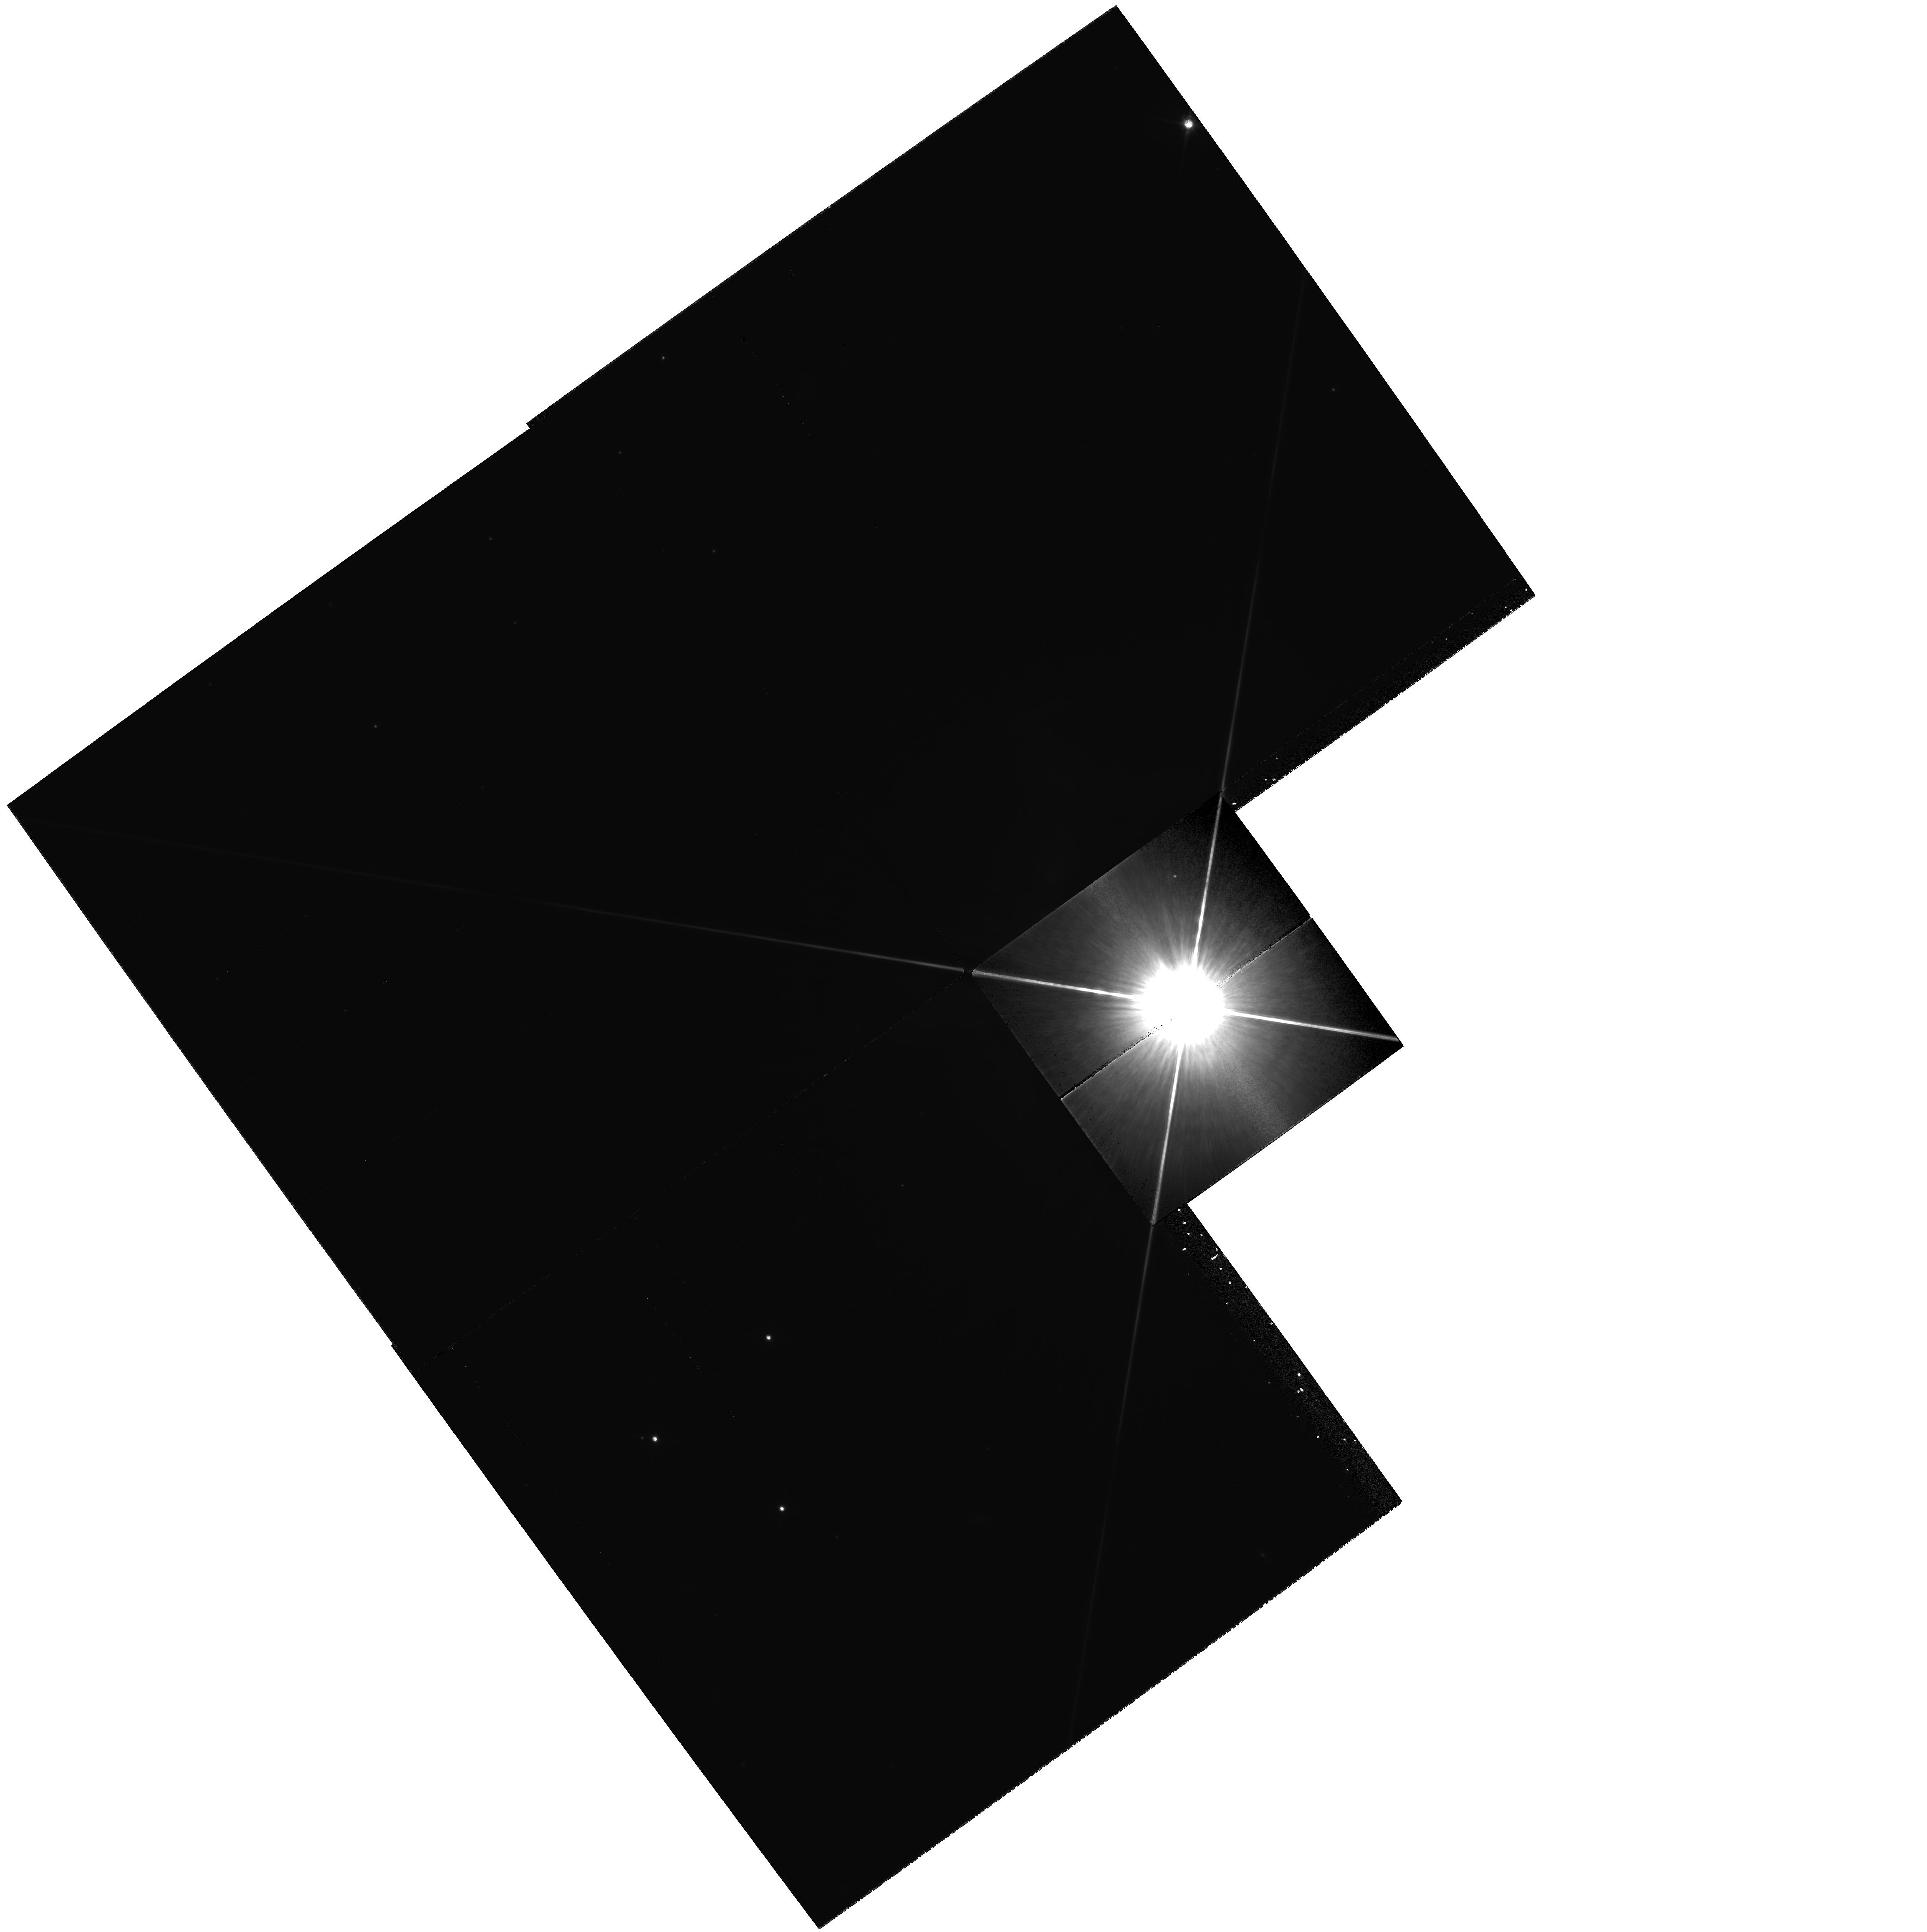
Target: 51PEG
Instrument: WFPC2/PC
Filter: F814W
Exposure: 14 min
Observation ID: hst_6845_02_wfpc2_pc_f814w_u42202

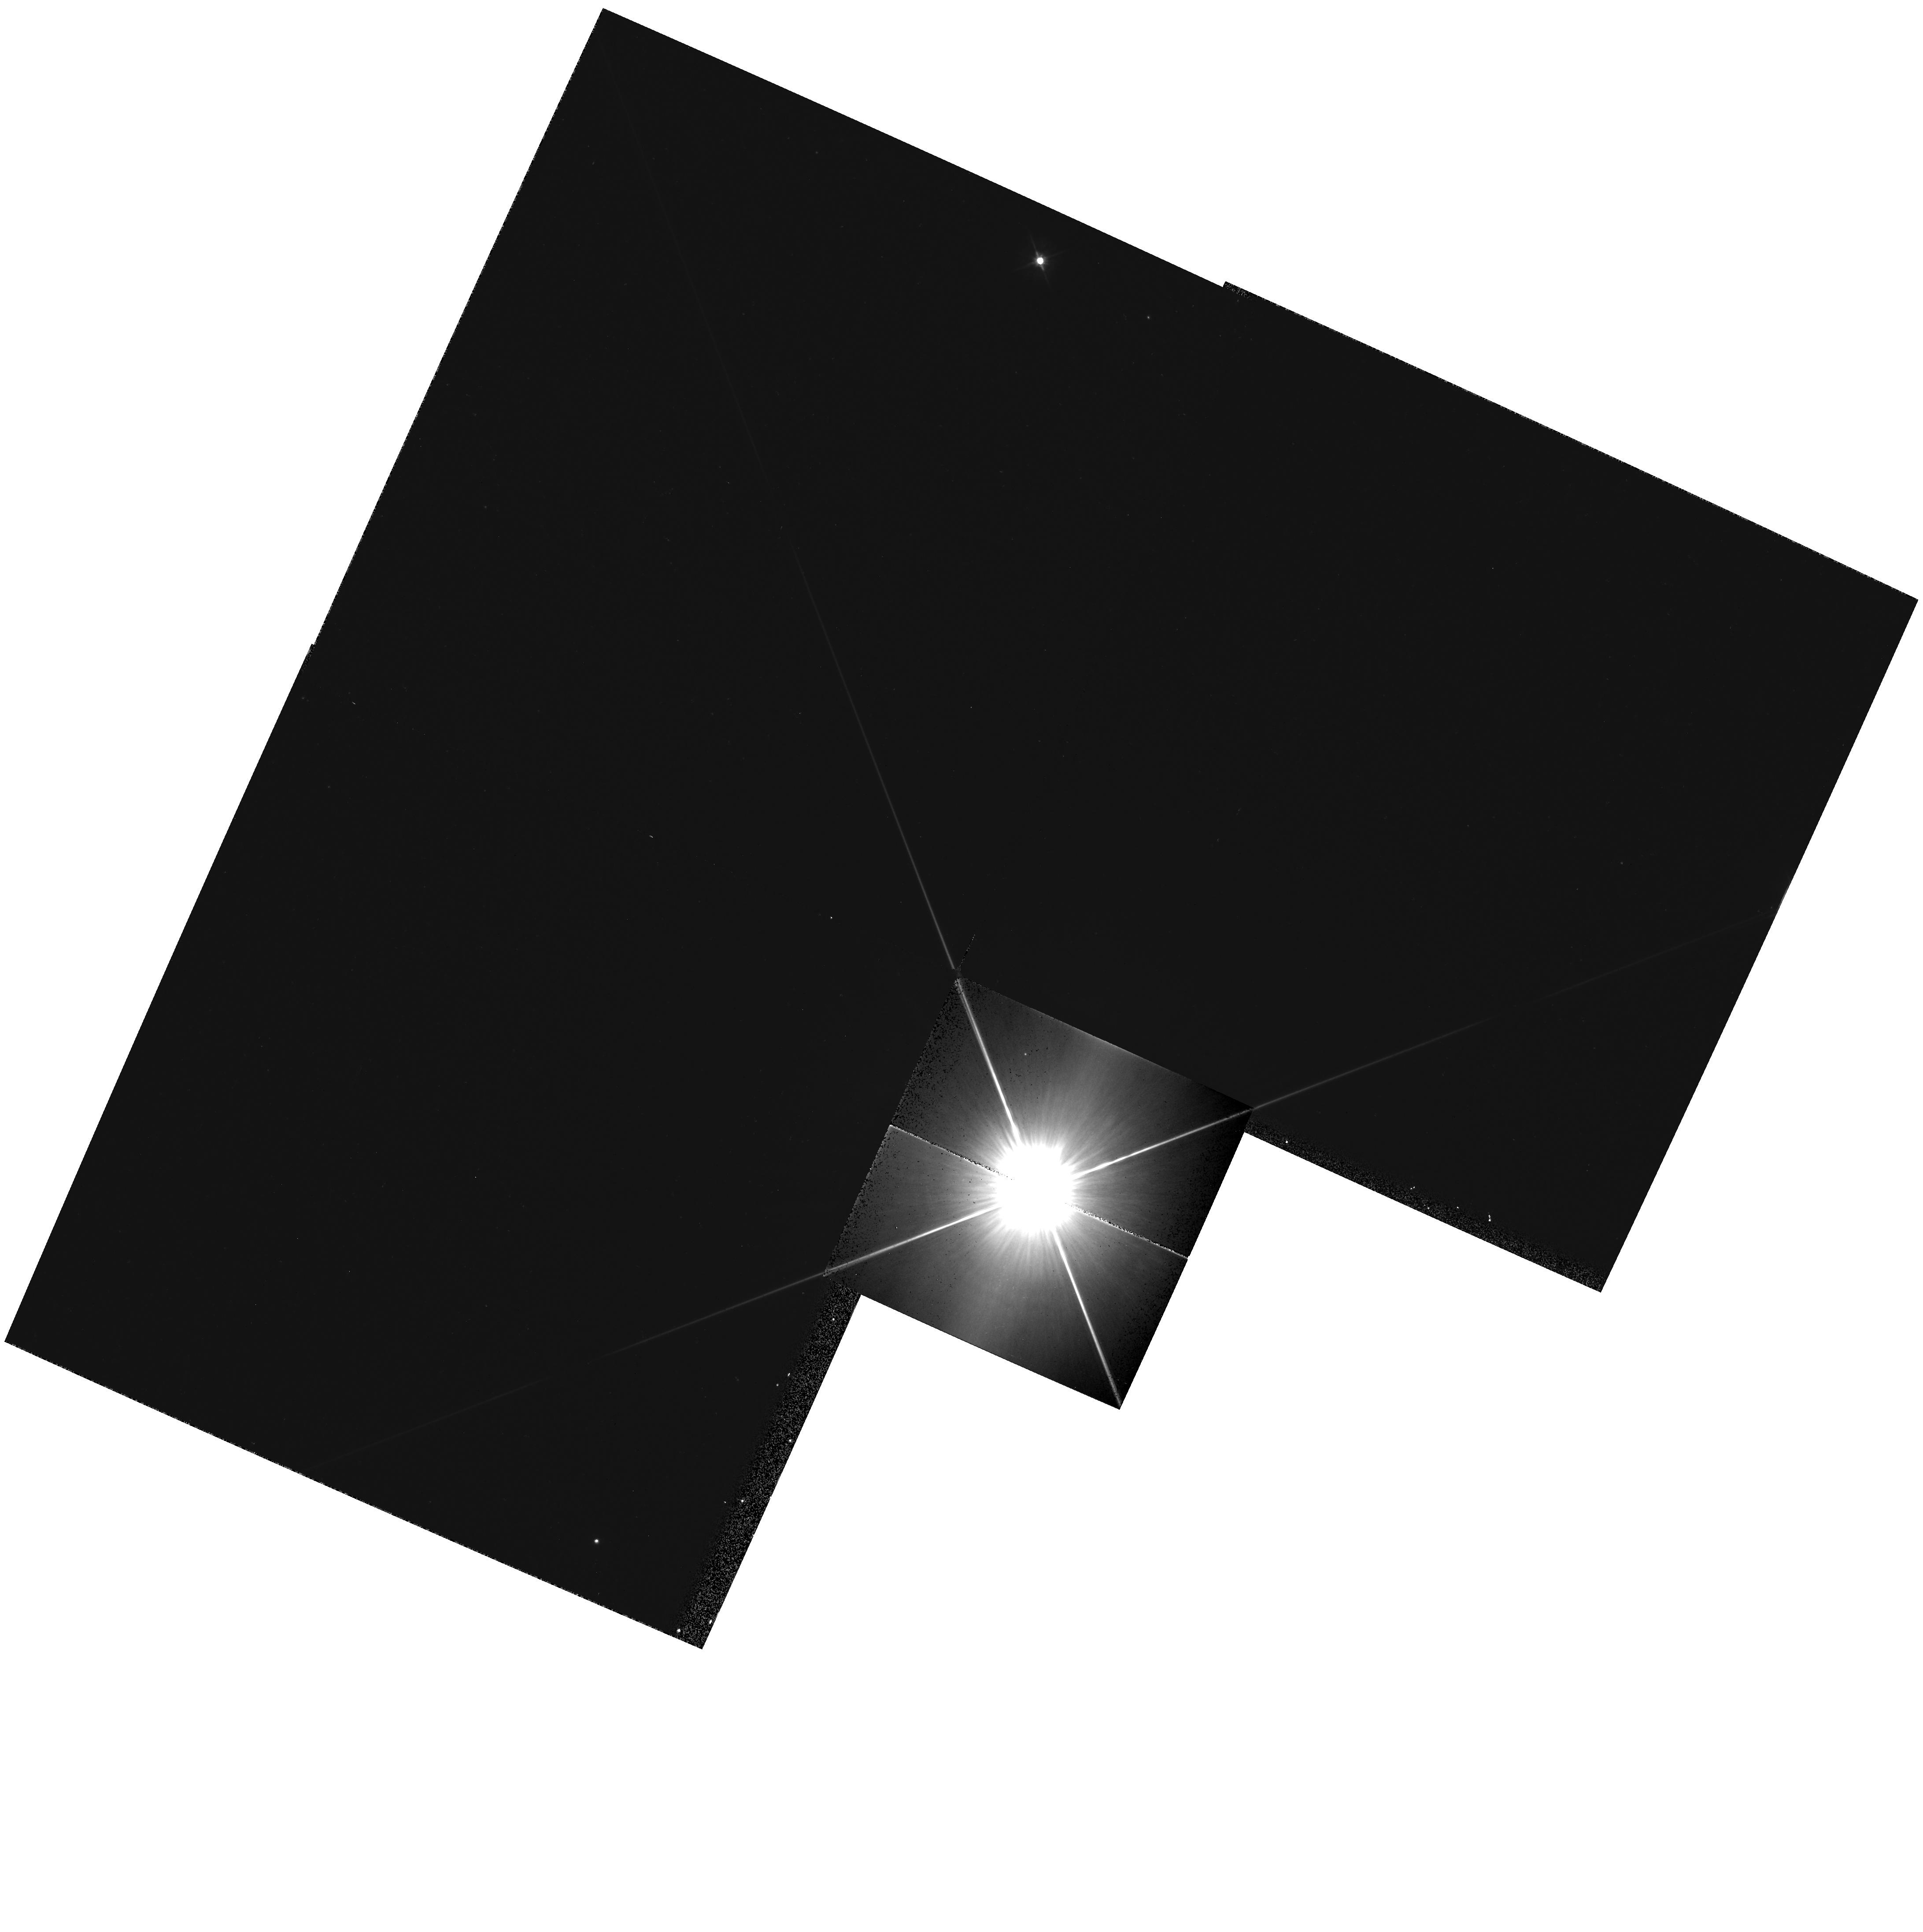
Target: 51PEG
Instrument: WFPC2/PC
Filter: F555W
Exposure: 4 min
Observation ID: hst_6845_01_wfpc2_pc_f555w_u42201

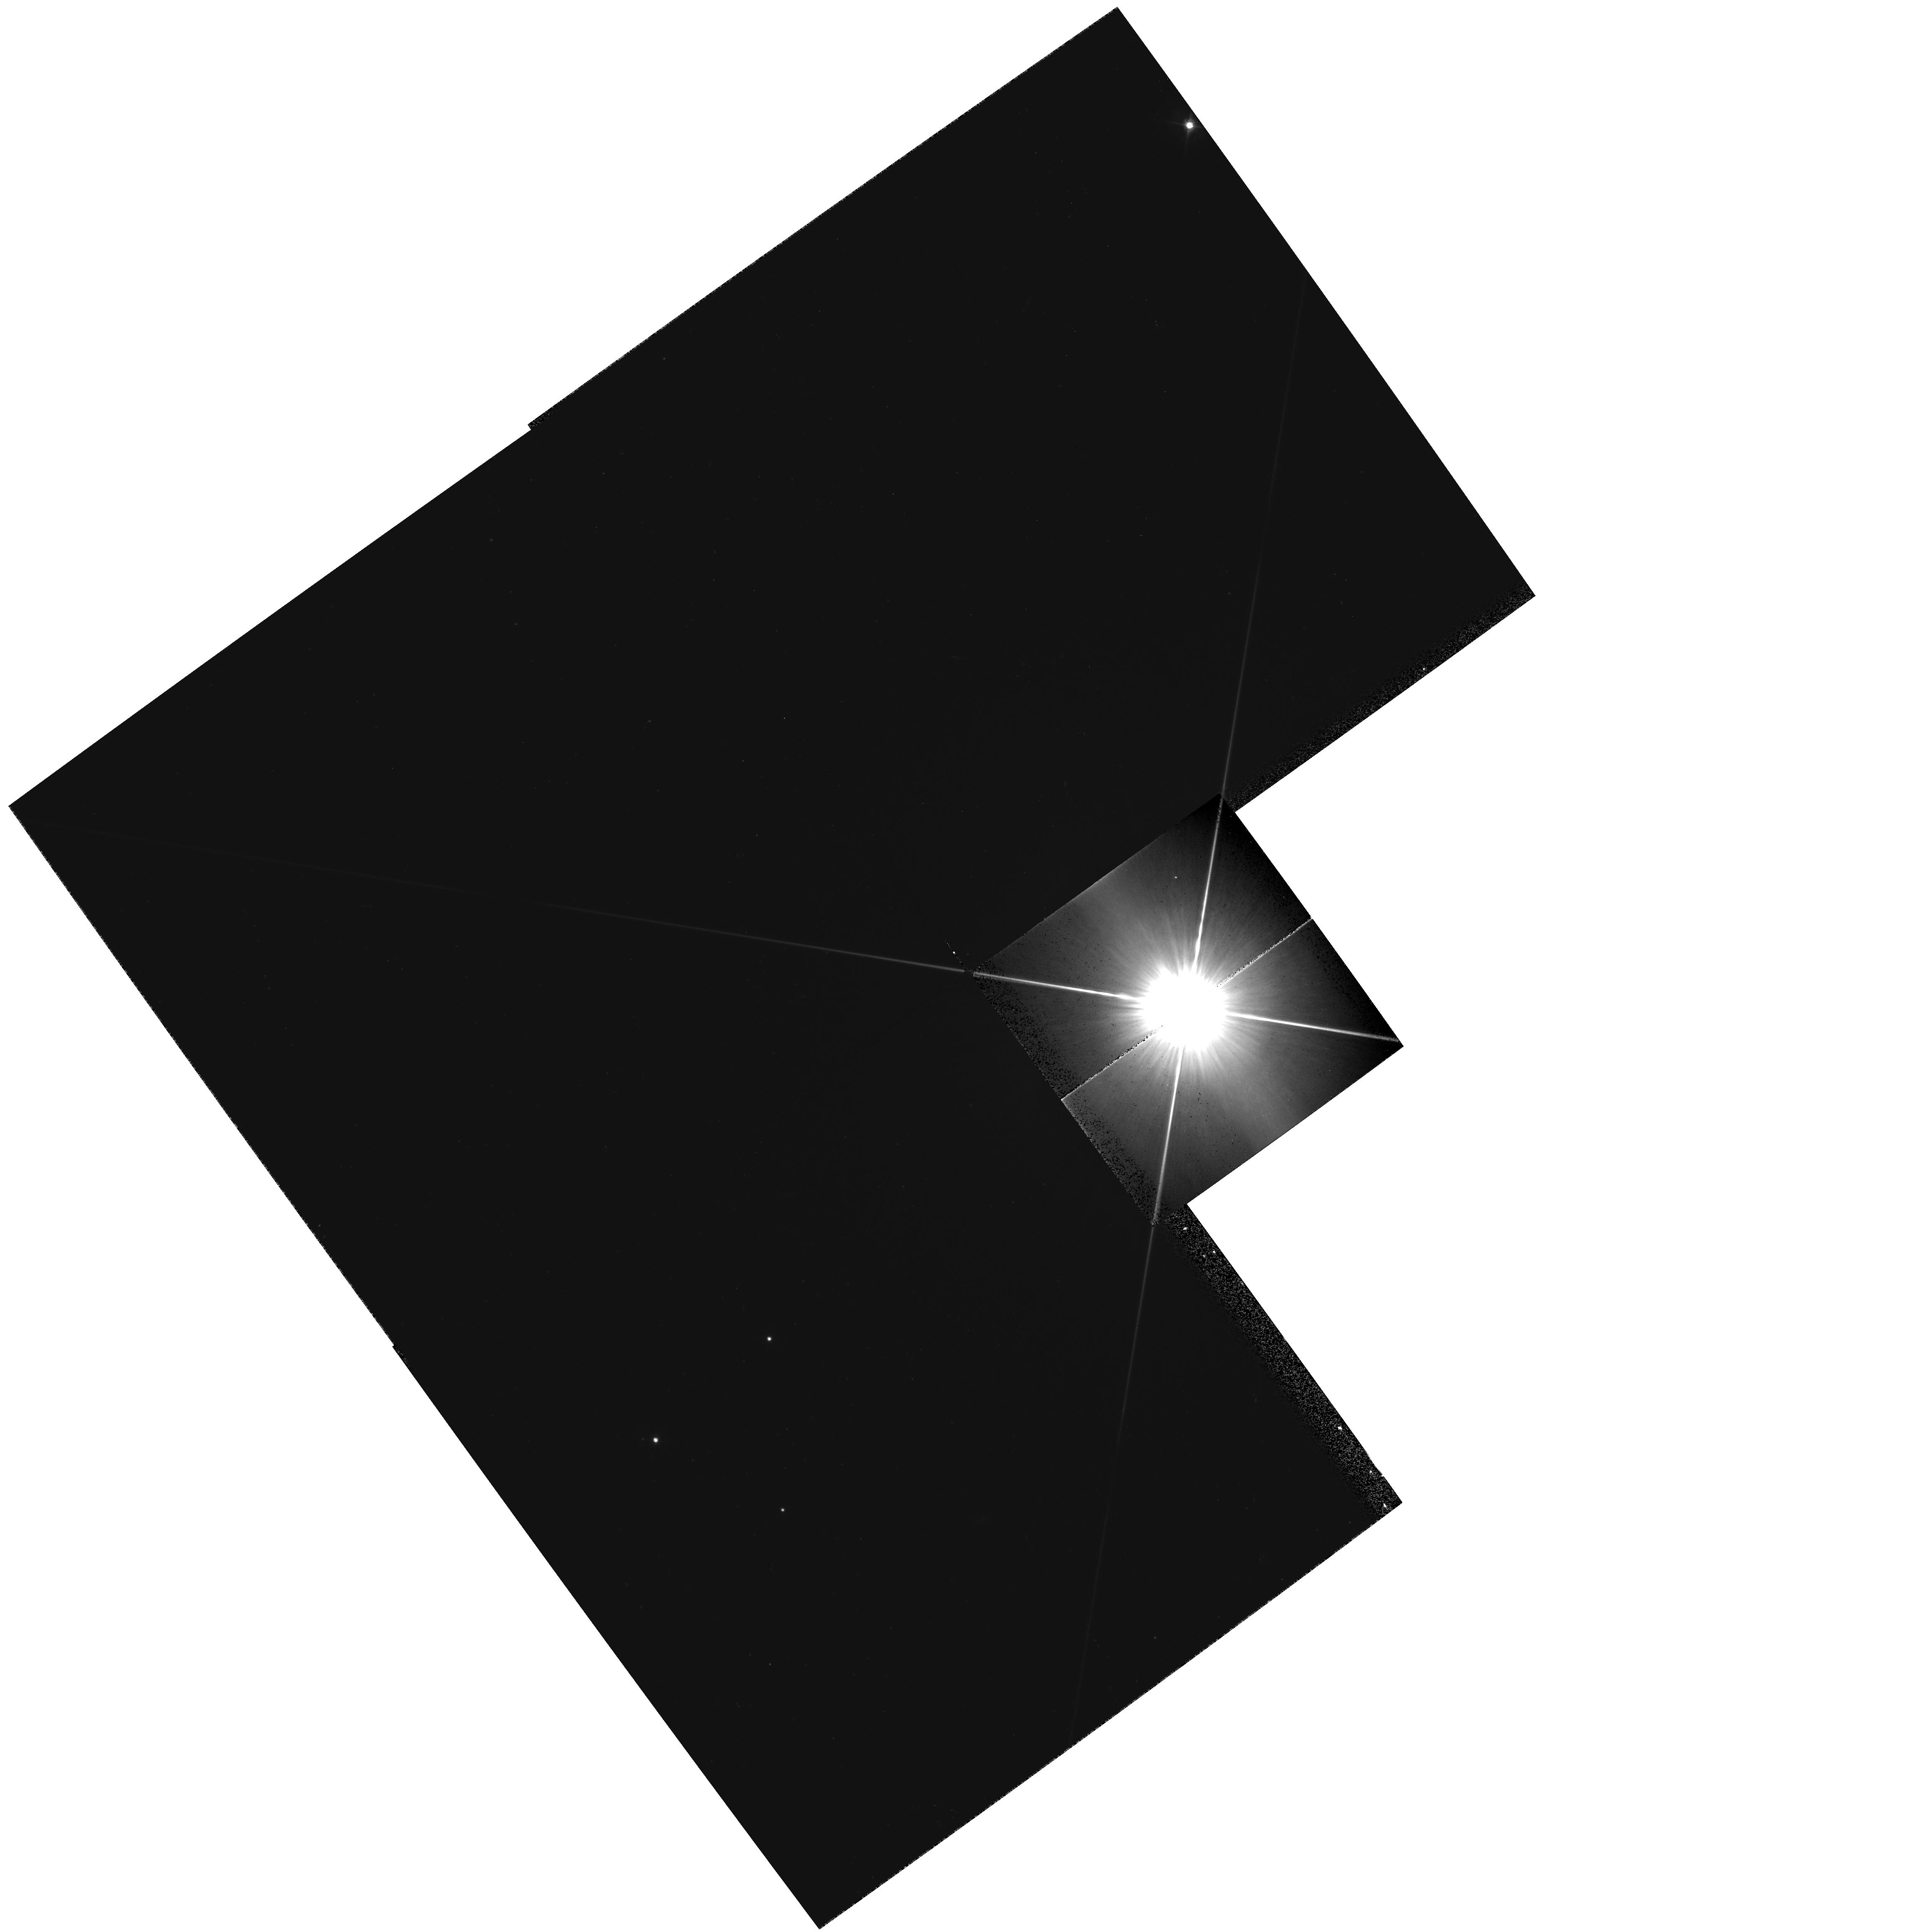
Target: 51PEG
Instrument: WFPC2/PC
Filter: F555W
Exposure: 4 min
Observation ID: hst_6845_02_wfpc2_pc_f555w_u42202

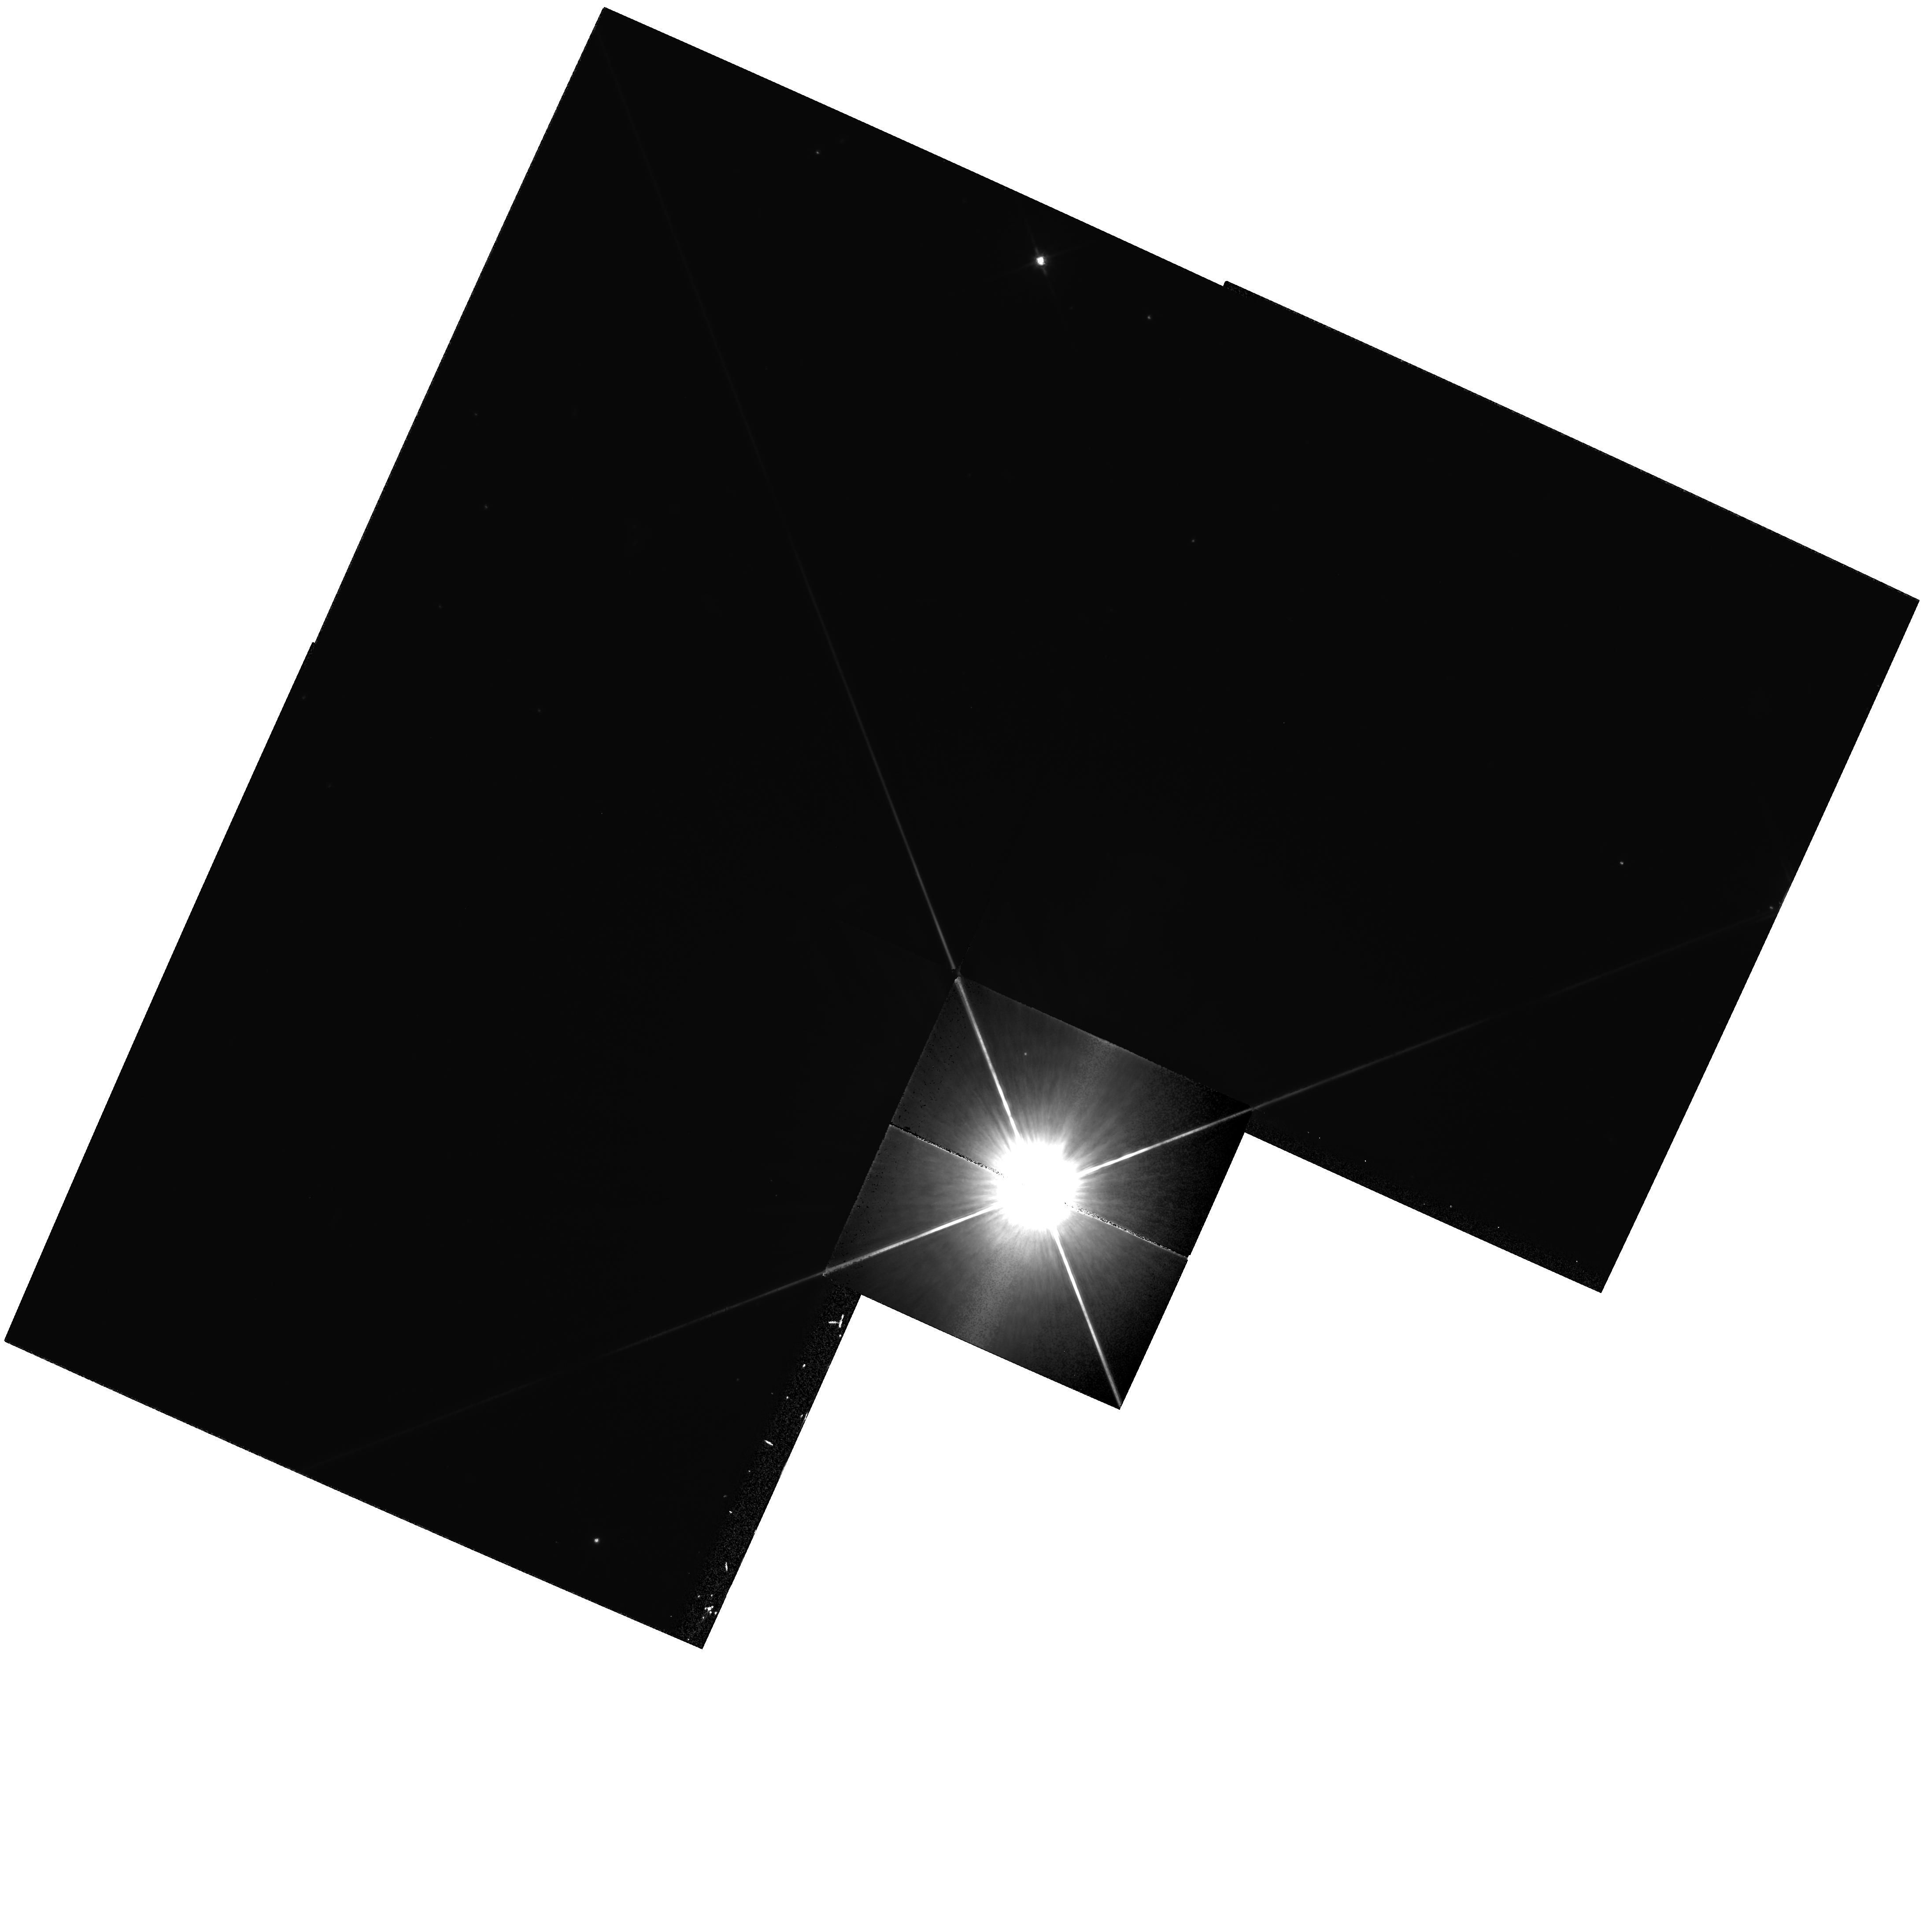
Target: 51PEG
Instrument: WFPC2/PC
Filter: F814W
Exposure: 14 min
Observation ID: hst_6845_01_wfpc2_pc_f814w_u42201

51 Pegasi X? (PI: Soderblom, David R.)

Mayor & Queloz have recently discovered a companion to the G dwarf 51 Pegasi, a companion that is likely to have a mass comparable to Jupiter's. There is also evidence for at least one more companion, a 51 Peg X, because the residuals in the radial velocities after the orbit of 51 Peg B are subtracted are large. This program will obtain WFPC2 images of 51 Pegasi at two different orientations with the goal of detecting additional low-mass companions. WFPC2 observations would be capable of detecting faint stellar companions very close to the primary star, a region inaccessible from the ground and to radial velocity searches.